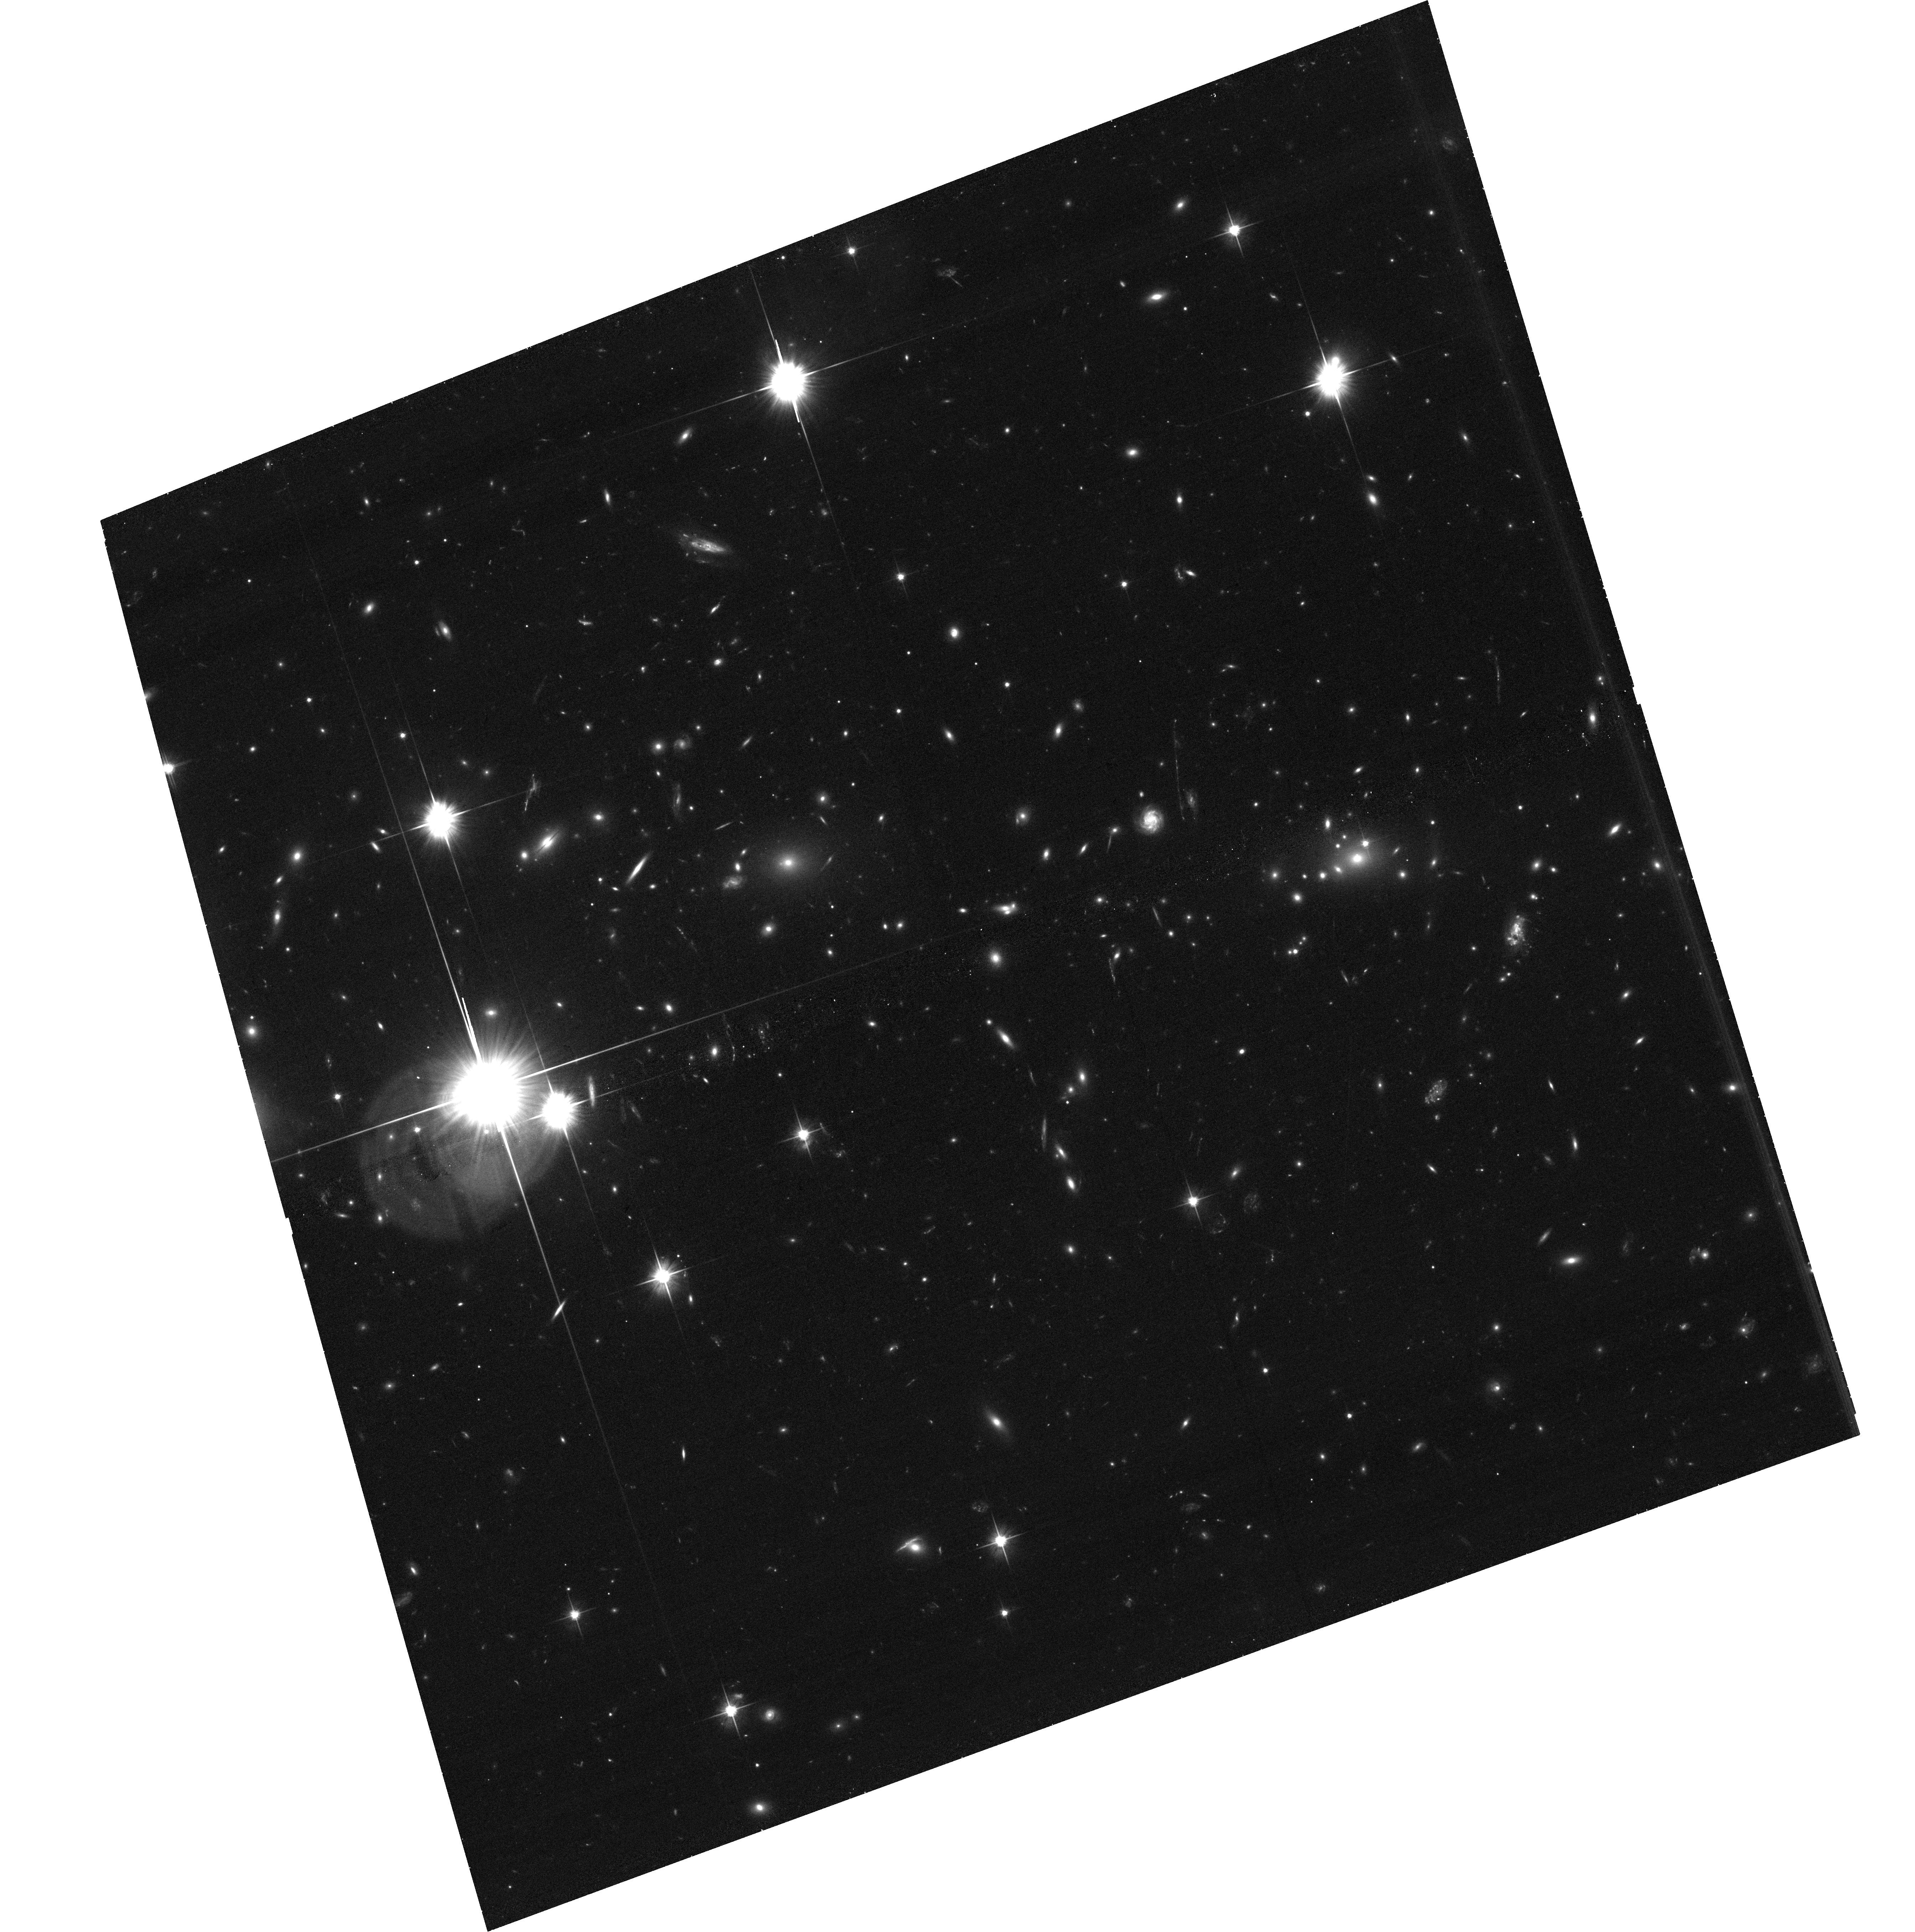
Target: MACSJ0553.4-3342
Instrument: ACS/WFC
Filter: F606W
Exposure: 35 min
Observation ID: hst_12362_01_acs_wfc_f606w_jblp01

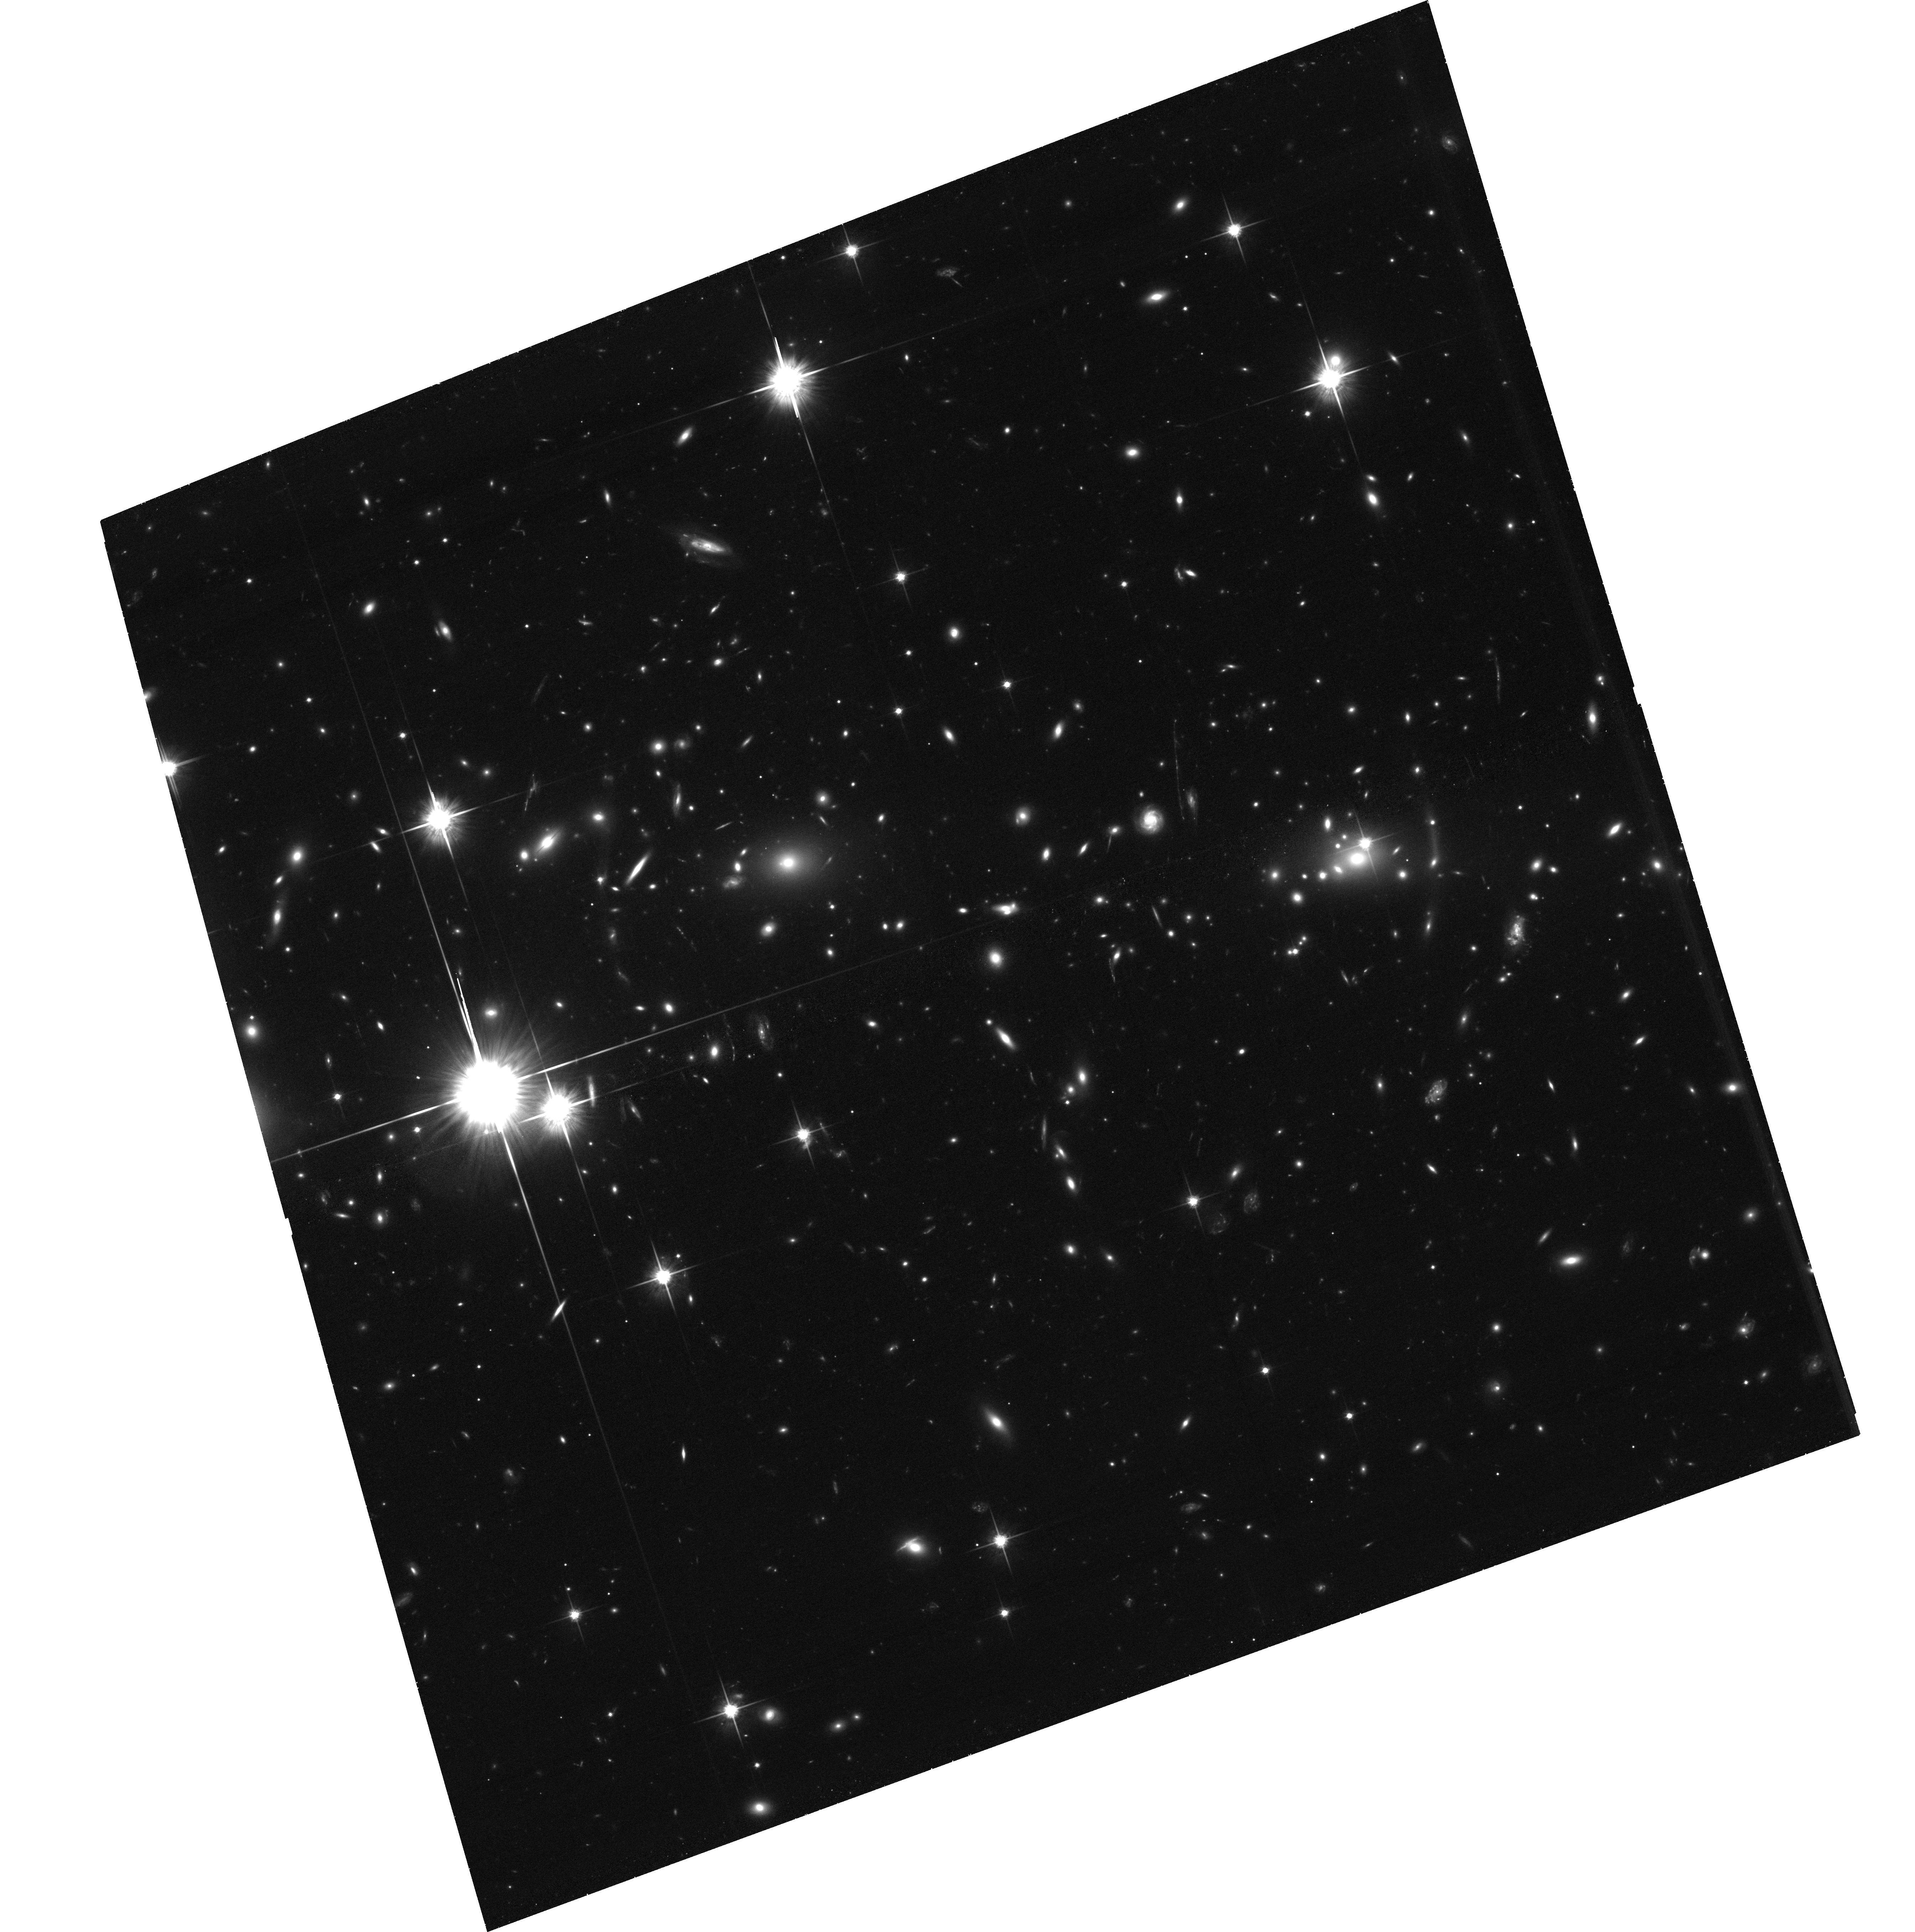
Target: MACSJ0553.4-3342
Instrument: ACS/WFC
Filter: F814W
Exposure: 1.3 h
Observation ID: hst_12362_01_acs_wfc_f814w_jblp01

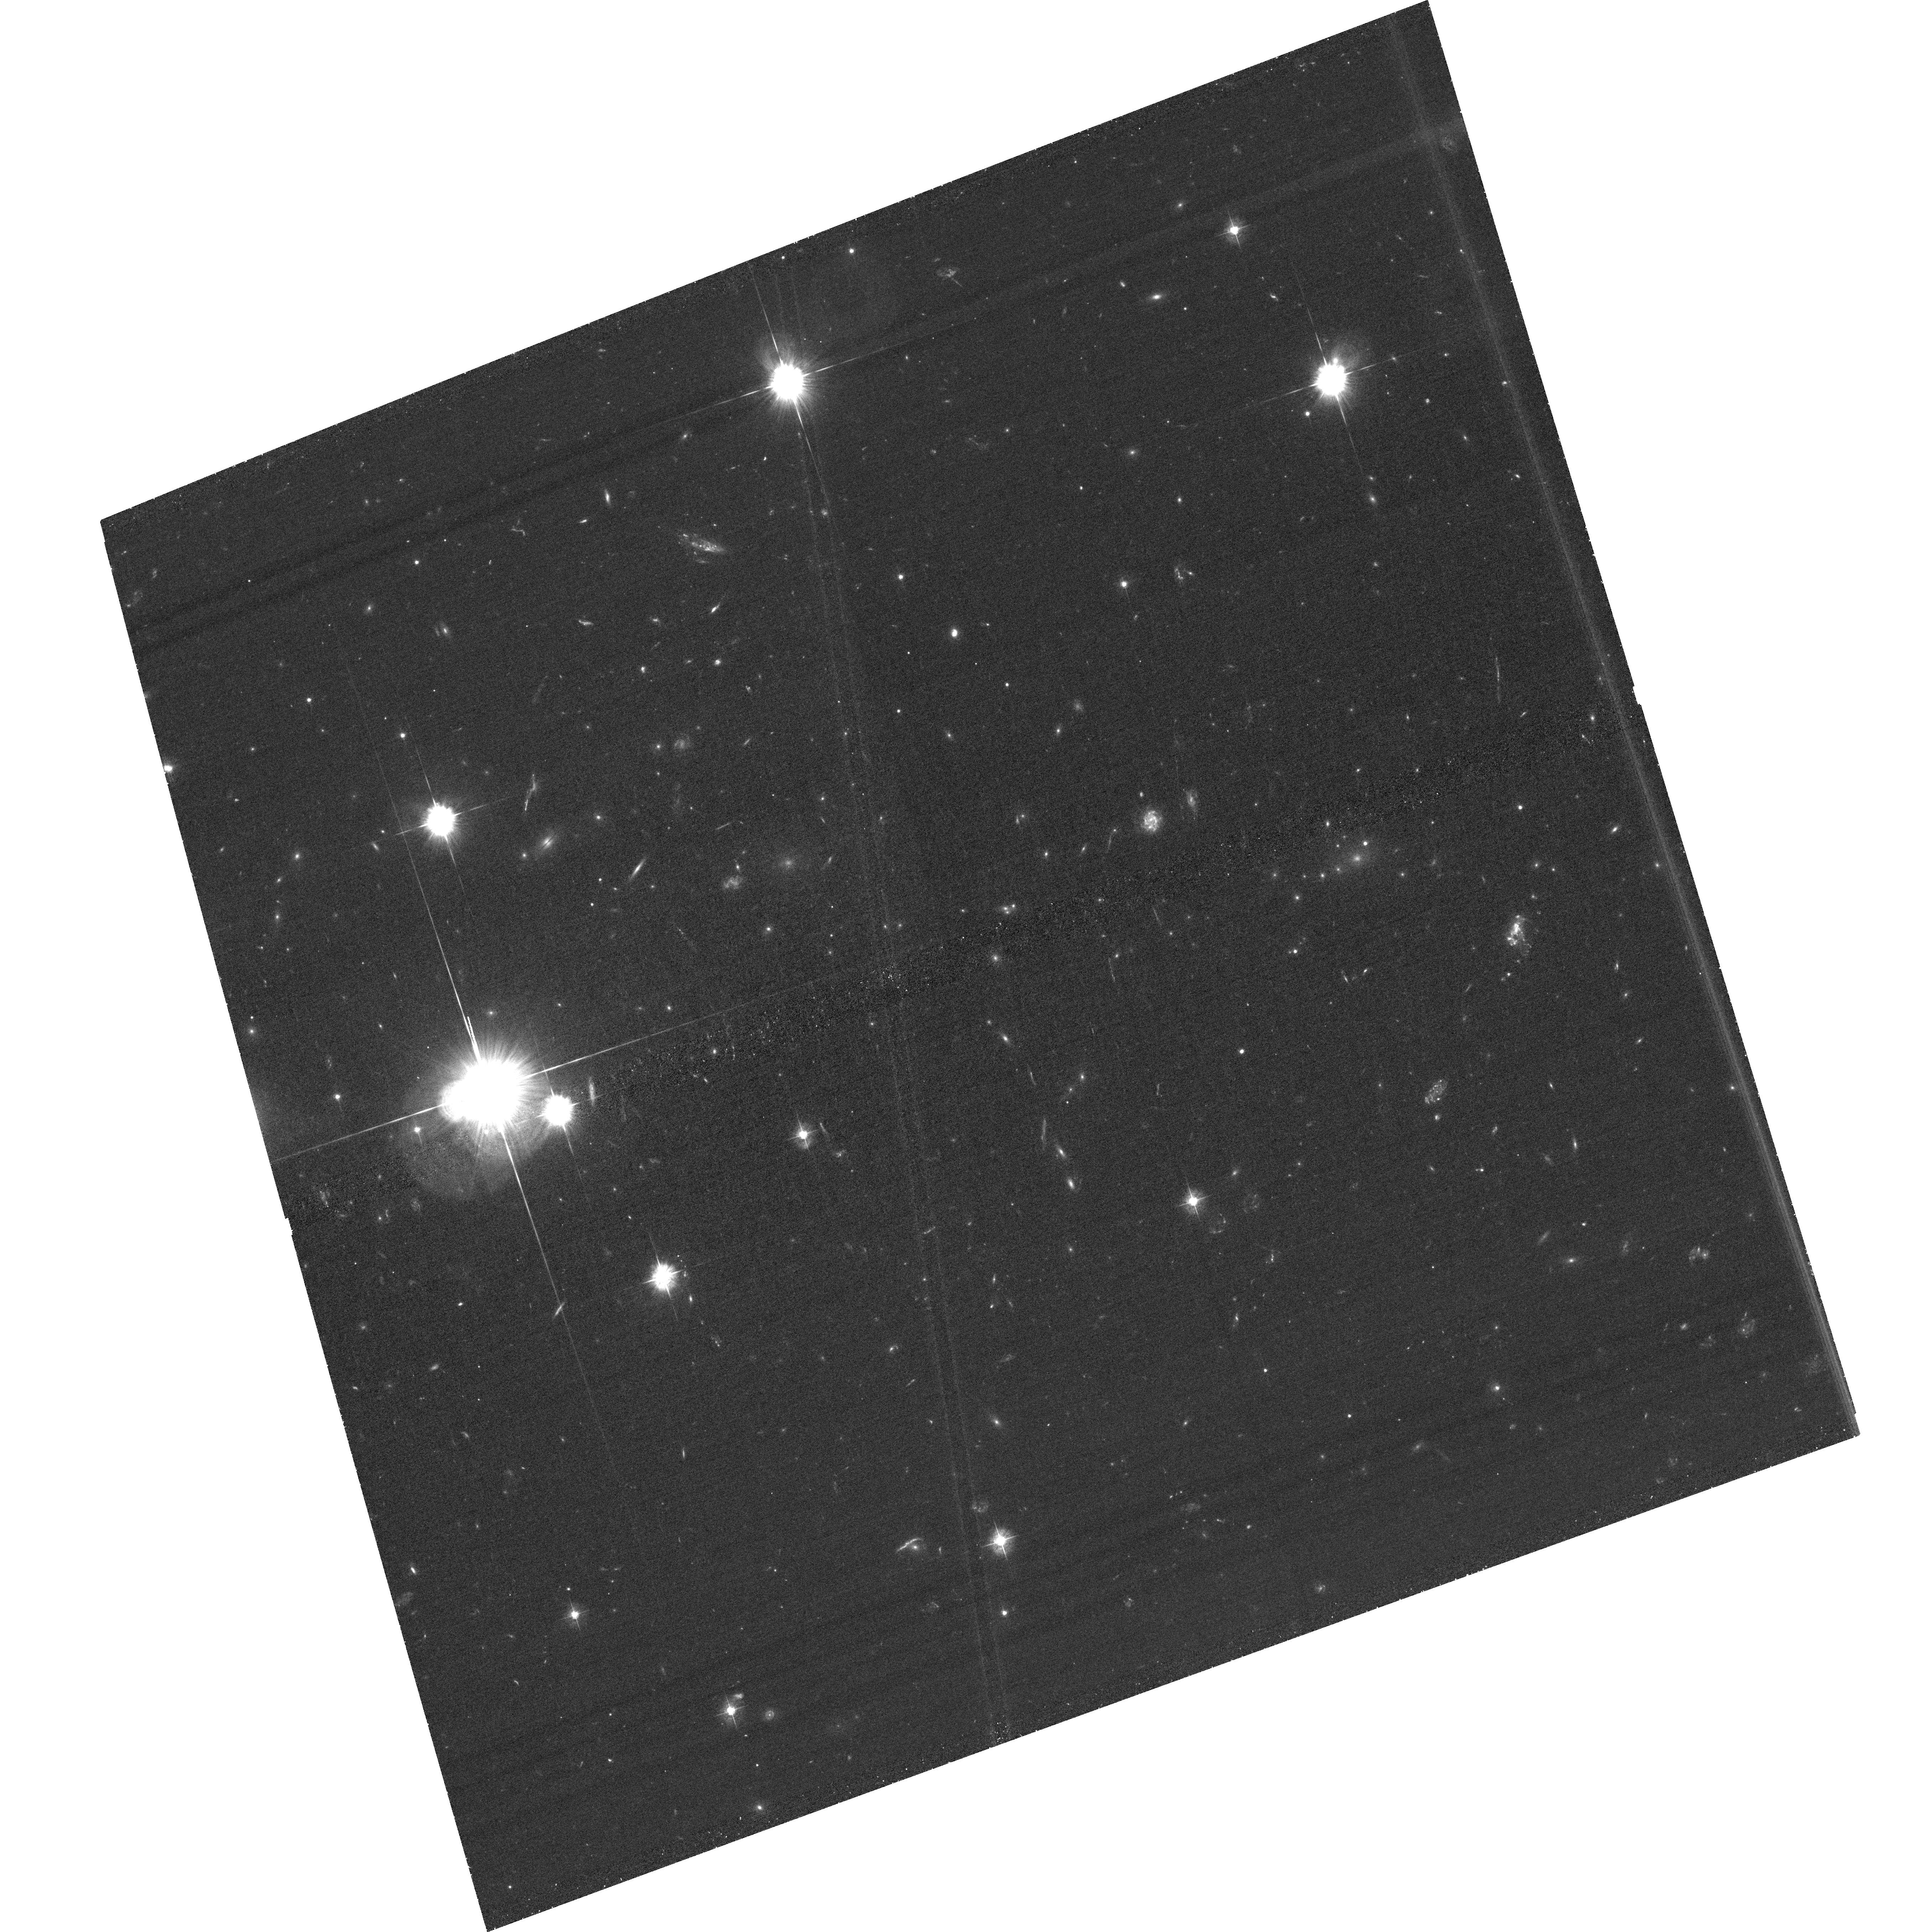
Target: MACSJ0553.4-3342
Instrument: ACS/WFC
Filter: F435W
Exposure: 1.2 h
Observation ID: hst_12362_01_acs_wfc_f435w_jblp01

The Bullet Cluster Reloaded? An in-depth study of two post-collision cluster mergers (PI: Ebeling, Harald)

Detailed X-ray/lensing studies of the massive X-ray selected galaxy clusters 1E0657-56 (the "Bullet Cluster") and MACSJ0025.4-1222 have exploited the segregation of collisional and collisionless matter in cluster mergers to obtain first constraints on the self-interaction cross section of dark matter. We here propose a similar study of two newly discovered very X-ray luminous galaxy clusters from the MACS sample that have been confirmed as linear, post-collision mergers of similar or higher mass. The proposed ACIS-I and HST/ACS observations will allow an accurate mapping of collisional (X-ray gas) and collisionless matter (galaxies and, presumably, dark matter) and thus yield improved constraints on the properties of dark matter.